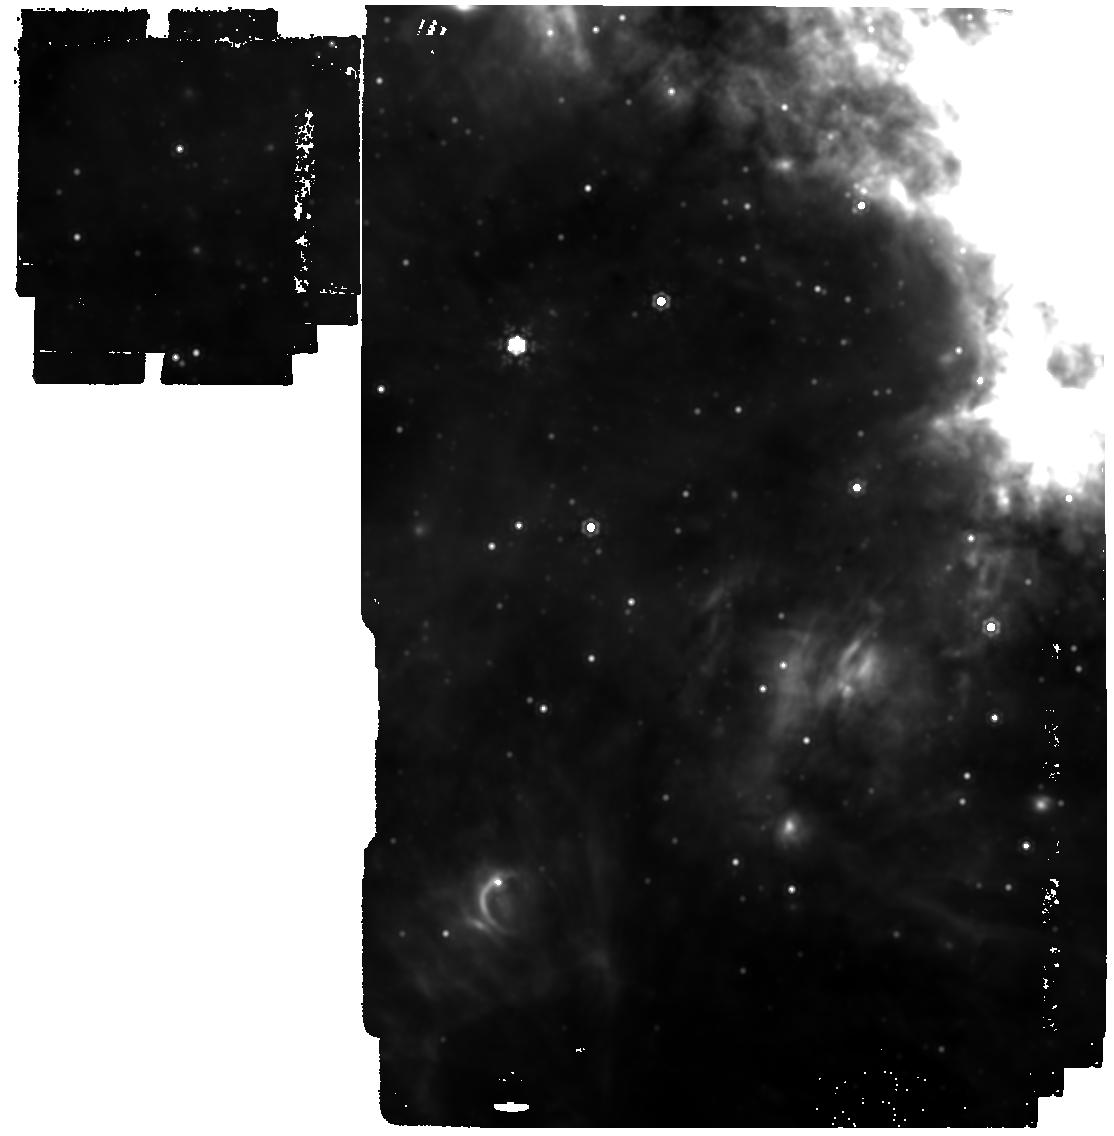
Target: GAL-CENTER. Instrument: MIRI. Filter: F1500W. Exposure: 11 min. Observation ID: jw03571-o001_t001_miri_f1500w

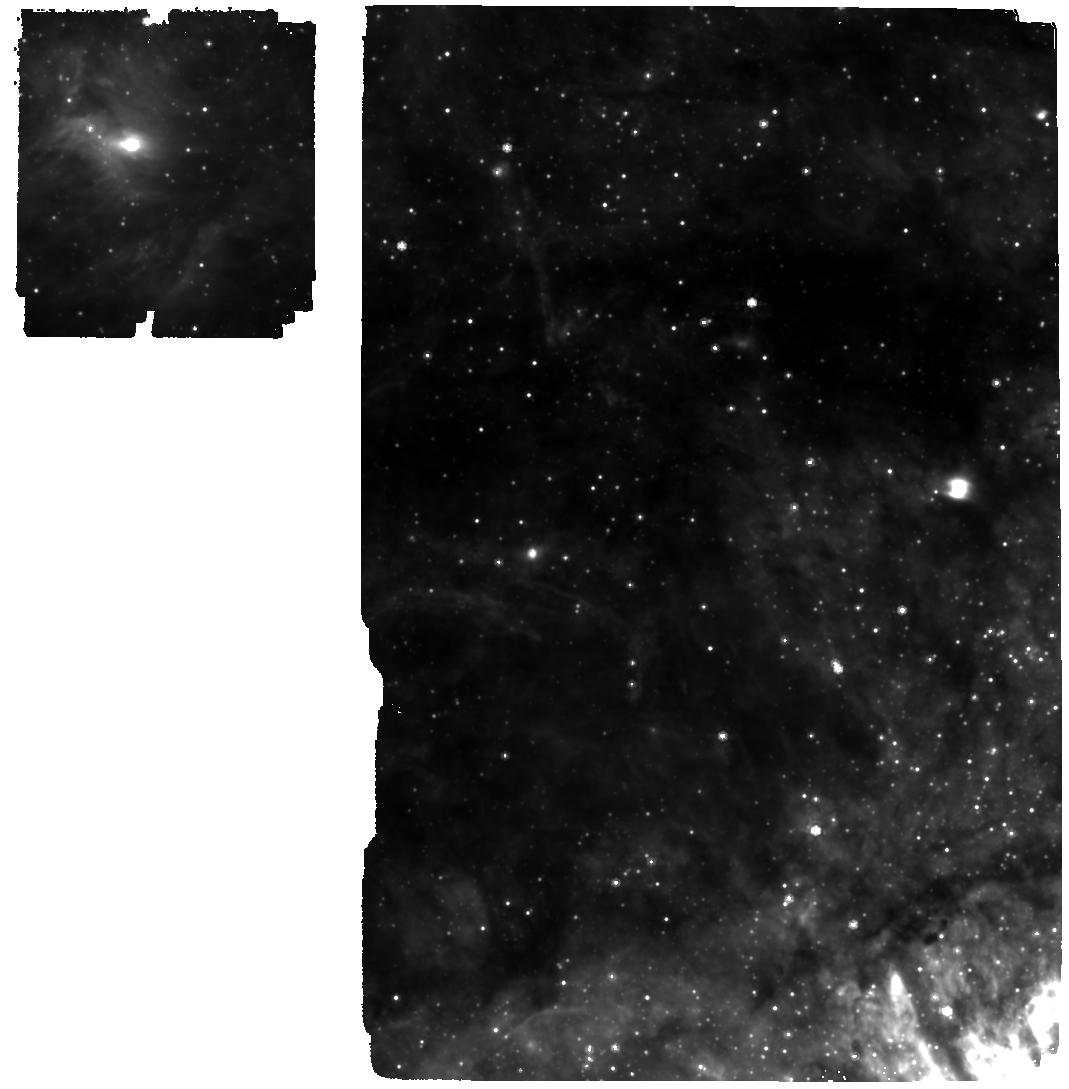
Target: GAL-CENTER-Tile-4. Instrument: MIRI. Filter: F770W. Exposure: 15 min. Observation ID: jw03571-o005_t005_miri_f770w

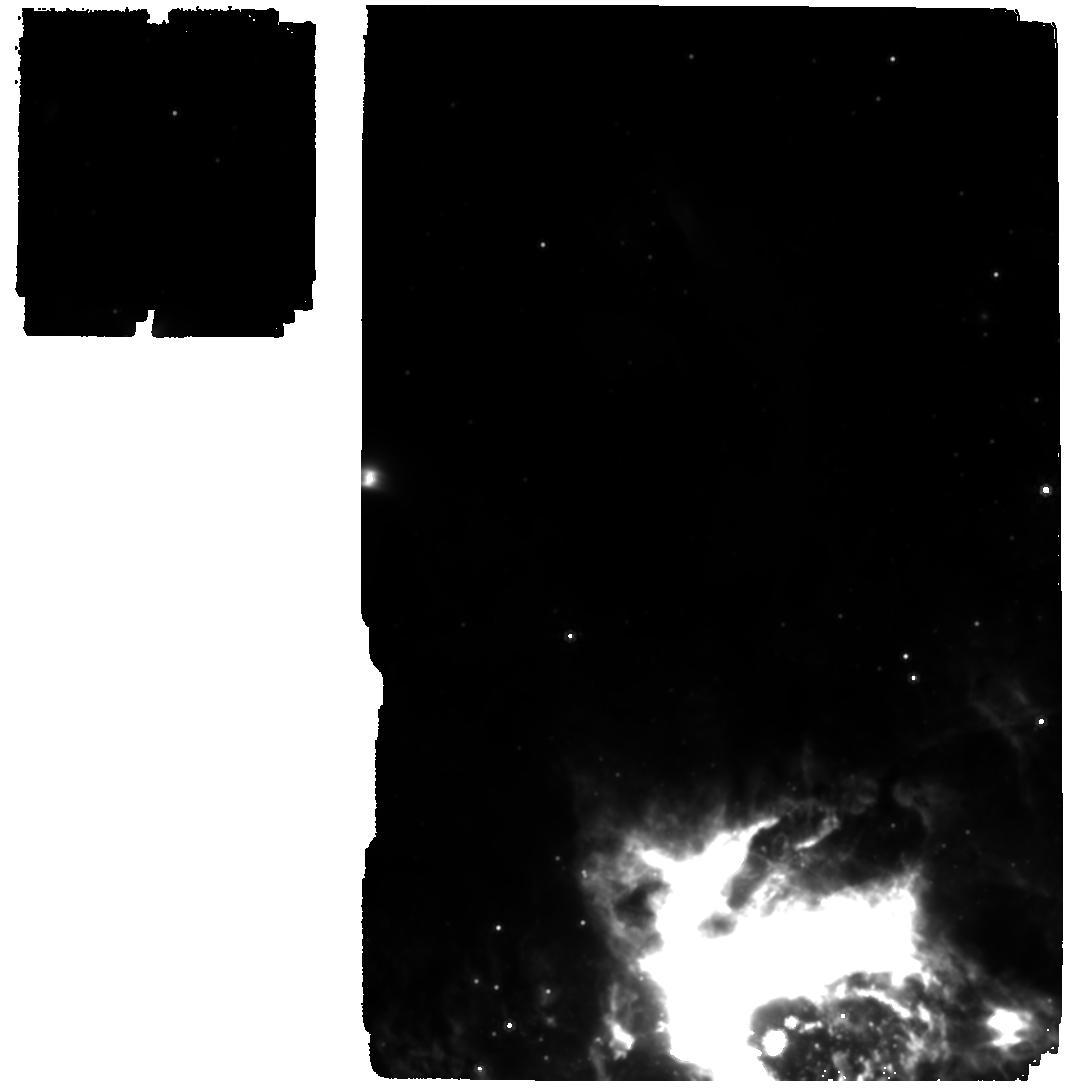
Target: GAL-CENTER-Tile-3. Instrument: MIRI. Filter: F1000W. Exposure: 15 min. Observation ID: jw03571-o004_t004_miri_f1000w

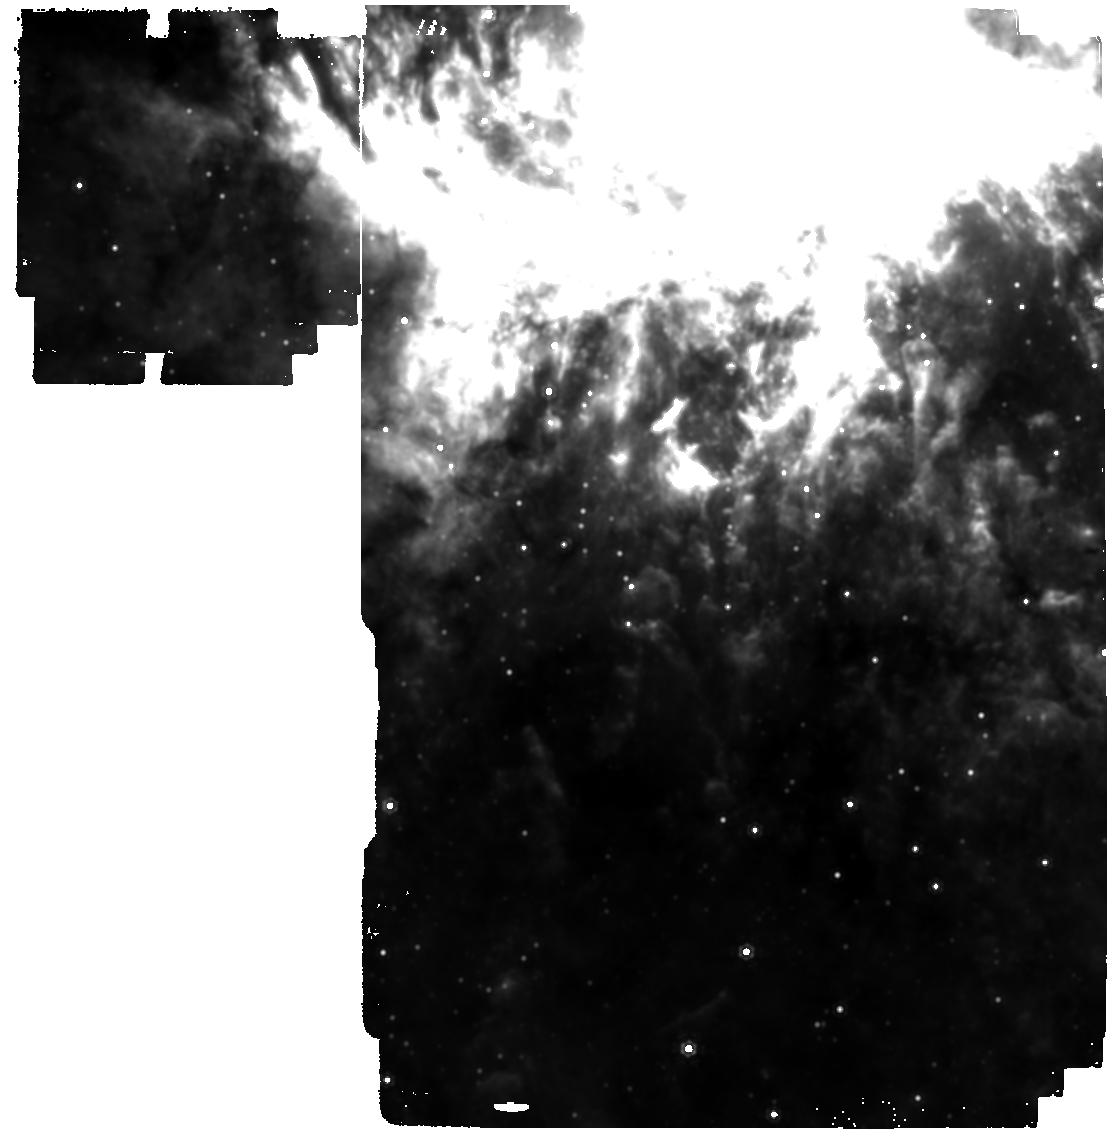
Target: GAL-CENTER-Tile-2. Instrument: MIRI. Filter: F1280W. Exposure: 11 min. Observation ID: jw03571-o003_t003_miri_f1280w

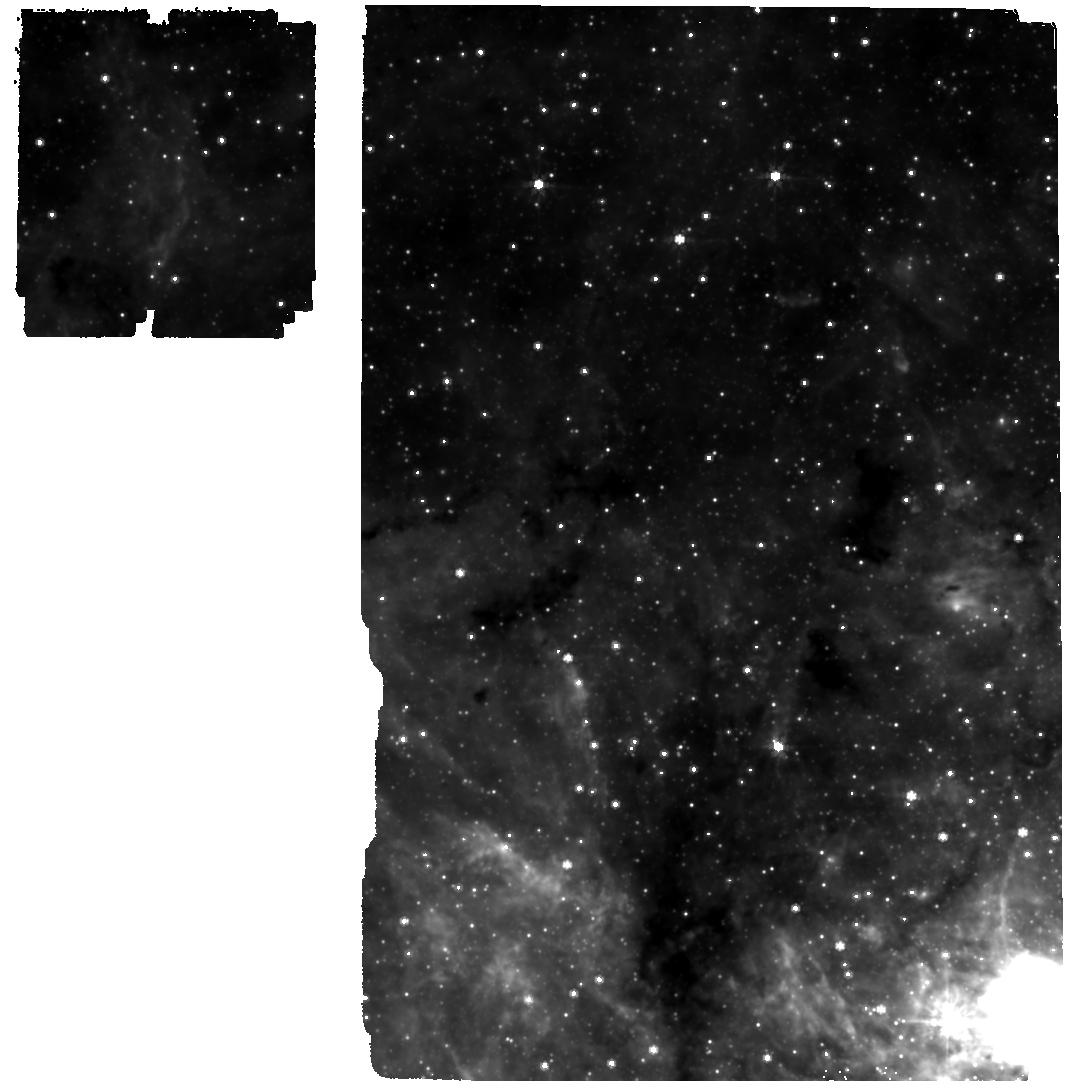
Target: GAL-CENTER-Tile-6. Instrument: MIRI. Filter: F770W. Exposure: 15 min. Observation ID: jw03571-o016_t006_miri_f770w

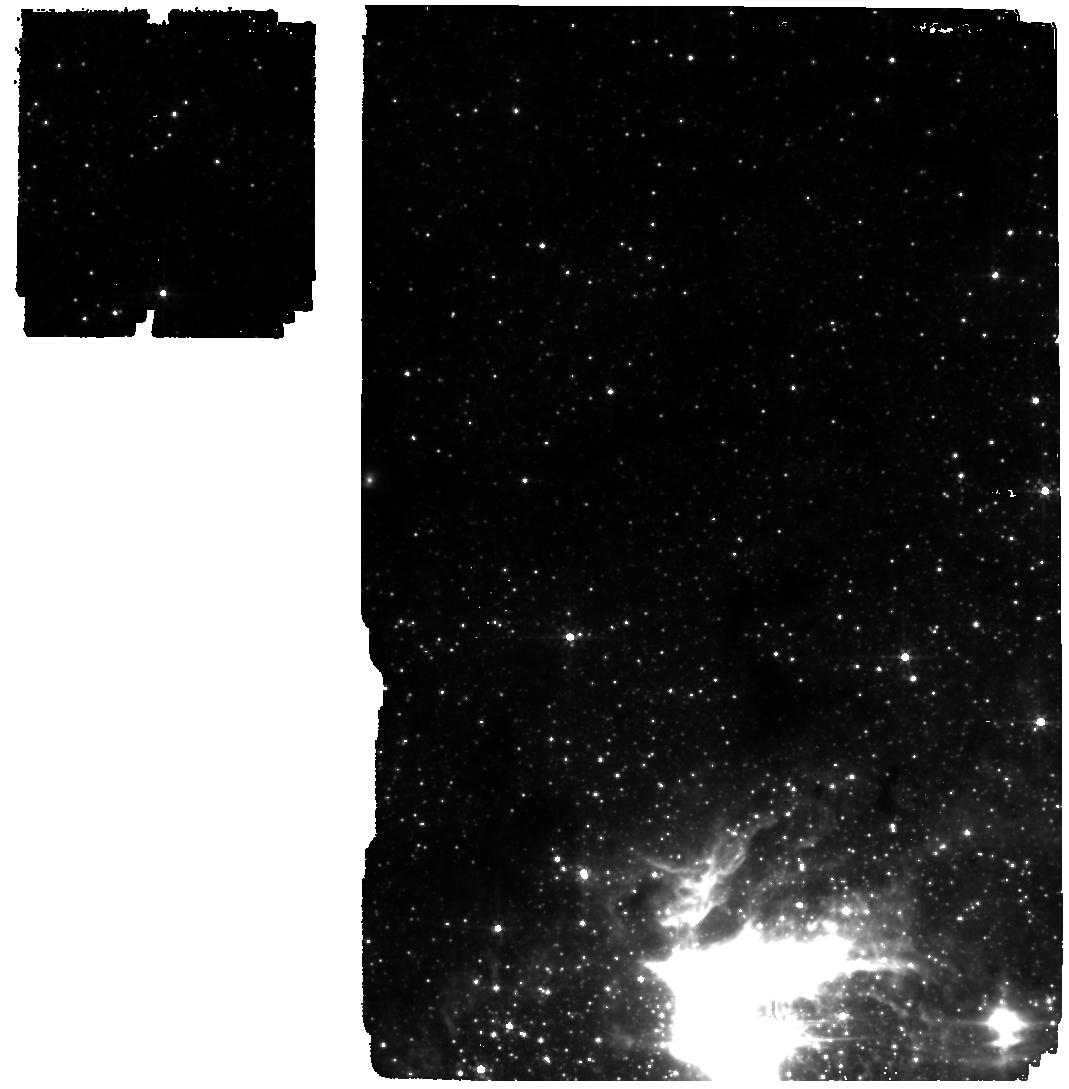
Target: GAL-CENTER-Tile-3. Instrument: MIRI. Filter: F560W. Exposure: 15 min. Observation ID: jw03571-o004_t004_miri_f560w

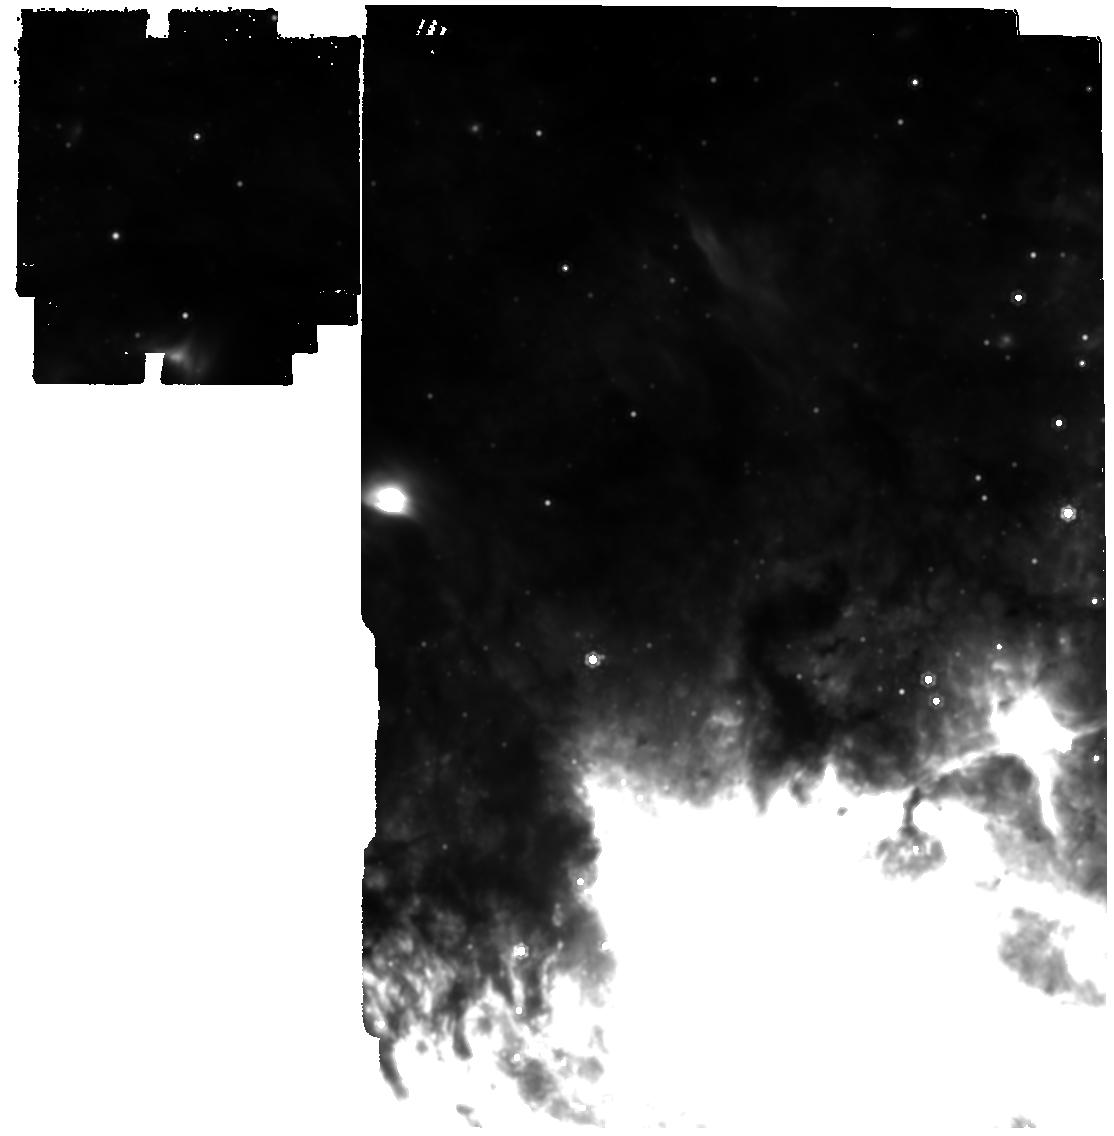
Target: GAL-CENTER-Tile-3. Instrument: MIRI. Filter: F1280W. Exposure: 11 min. Observation ID: jw03571-o004_t004_miri_f1280w

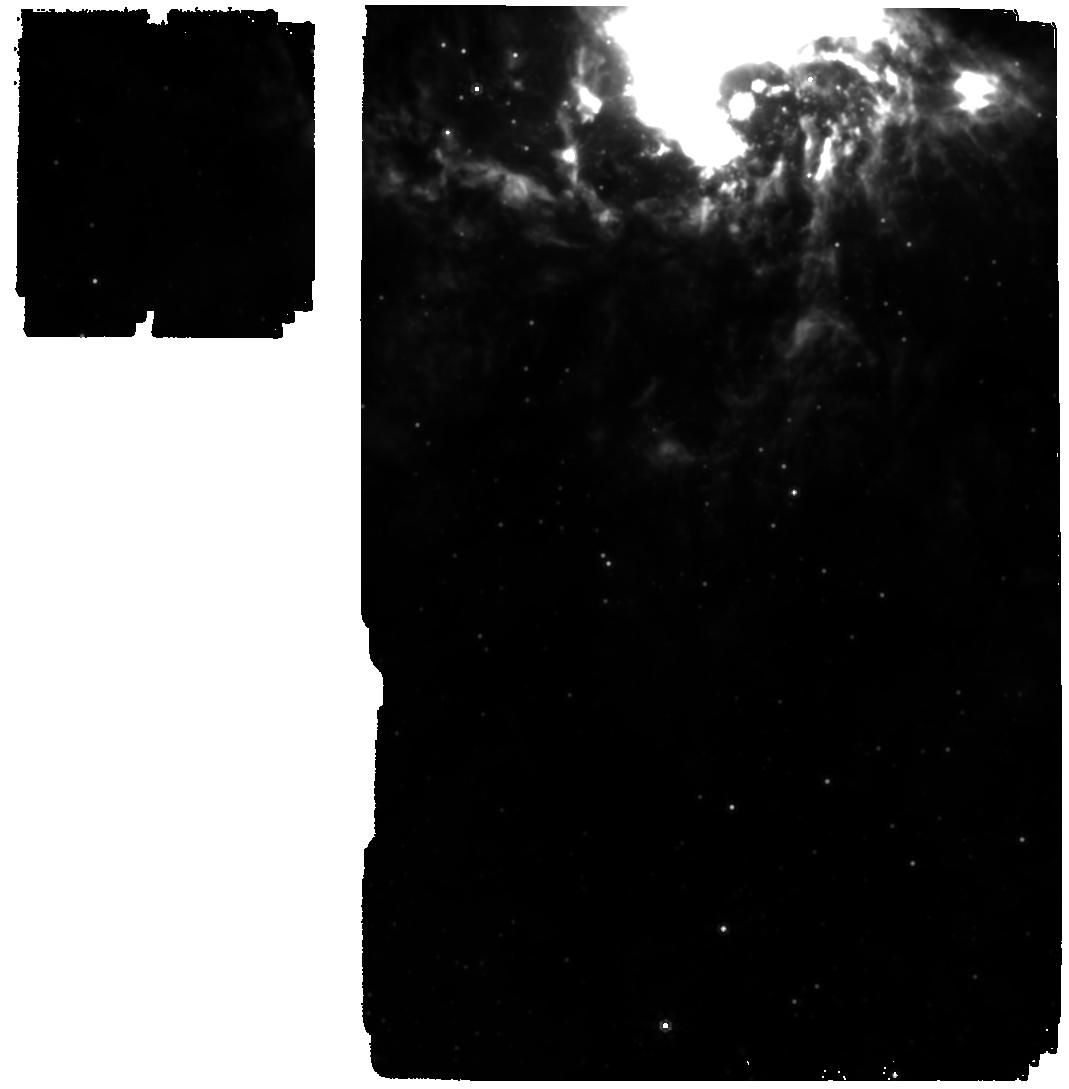
Target: GAL-CENTER-Tile-2. Instrument: MIRI. Filter: F1000W. Exposure: 15 min. Observation ID: jw03571-o003_t003_miri_f1000w

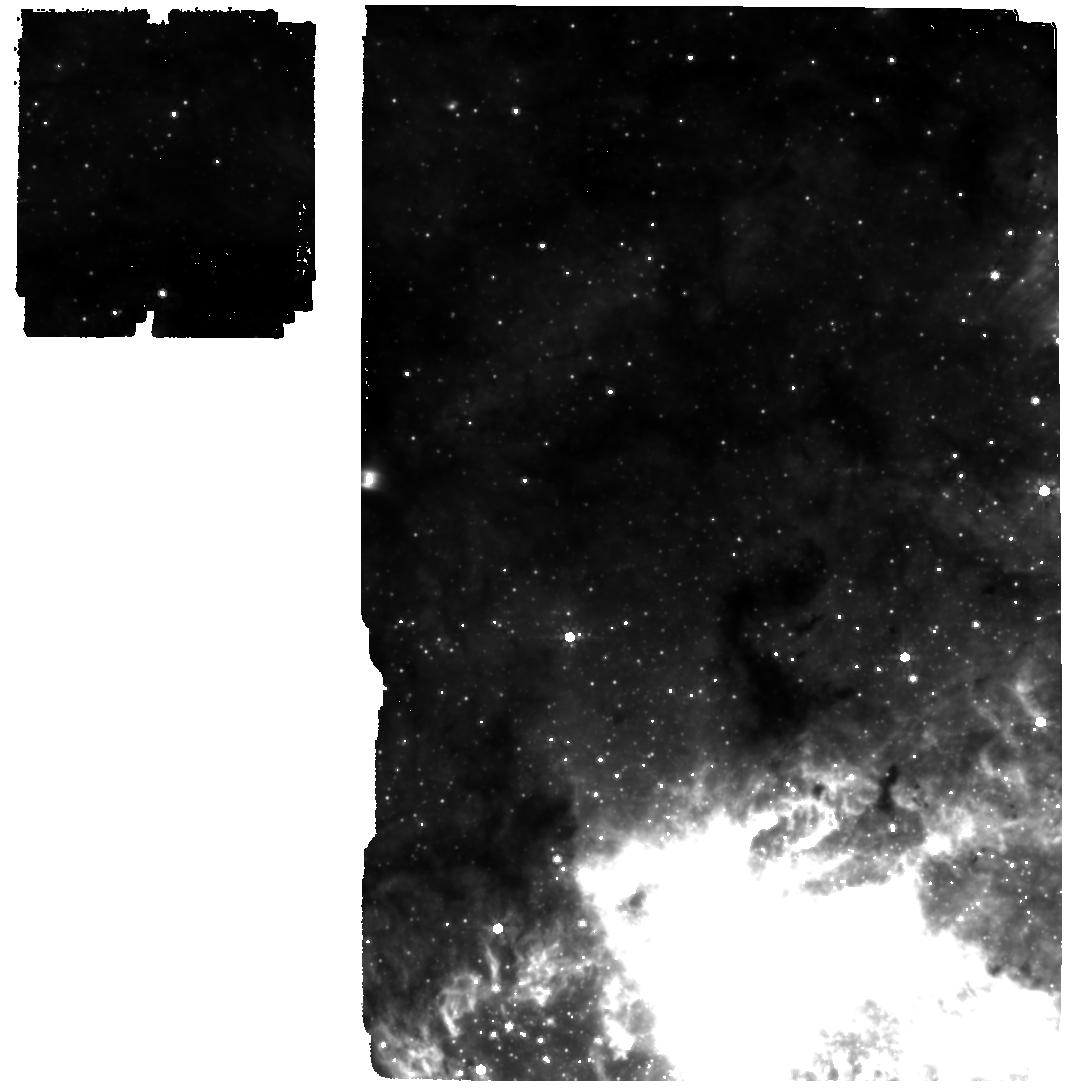
Target: GAL-CENTER-Tile-3. Instrument: MIRI. Filter: F770W. Exposure: 15 min. Observation ID: jw03571-o004_t004_miri_f770w

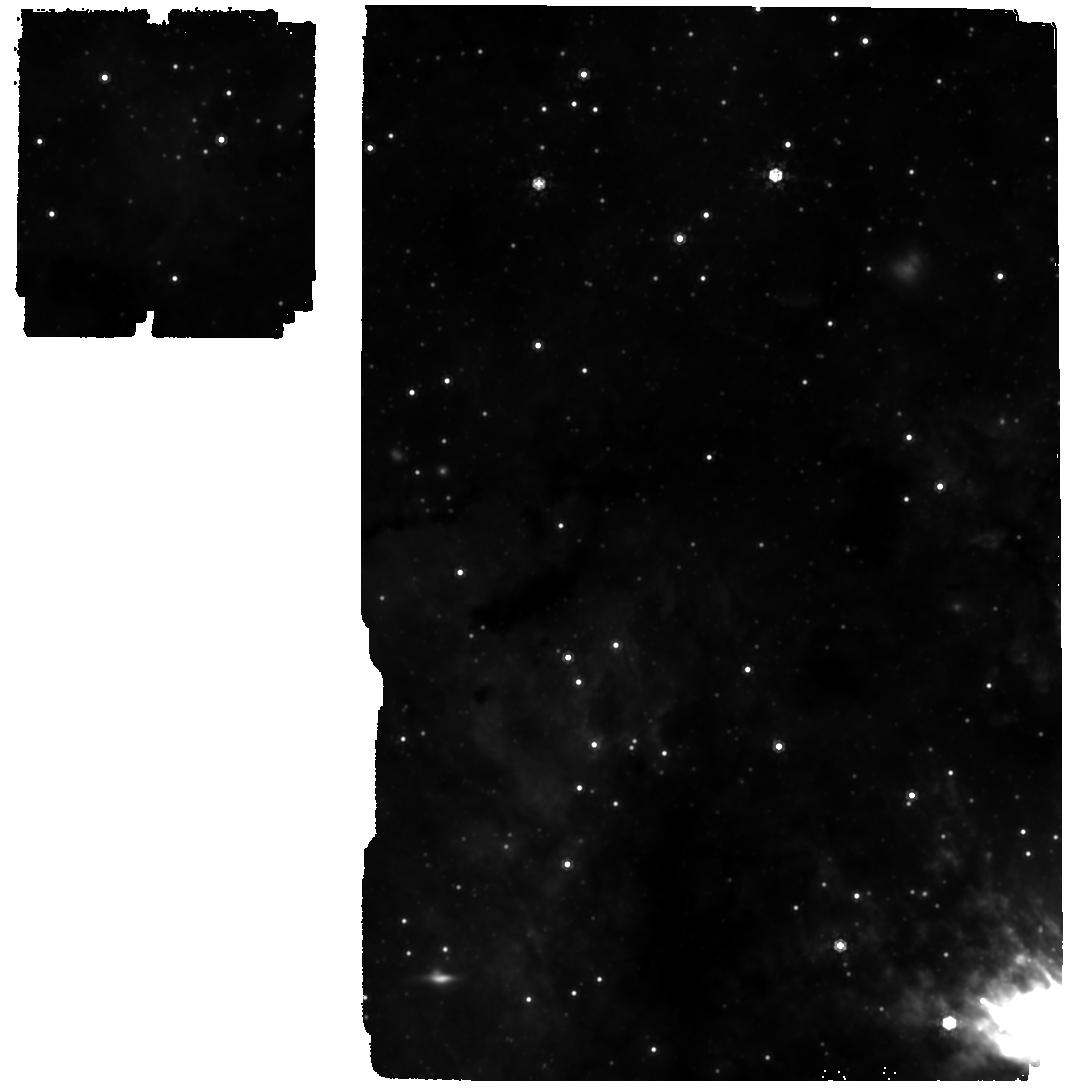
Target: GAL-CENTER-Tile-6. Instrument: MIRI. Filter: F1000W. Exposure: 15 min. Observation ID: jw03571-o016_t006_miri_f1000w

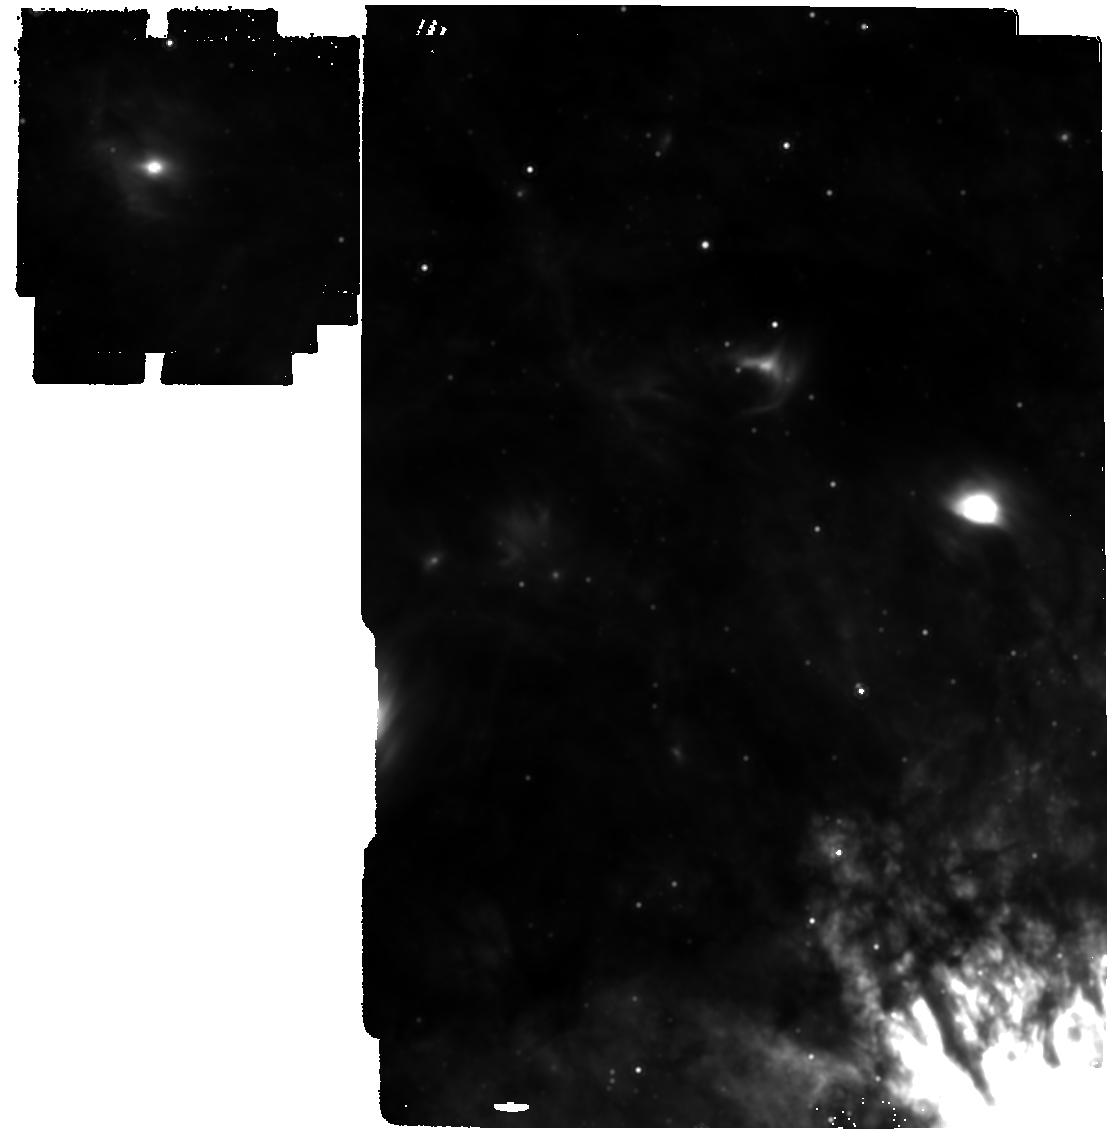
Target: GAL-CENTER-Tile-4. Instrument: MIRI. Filter: F1280W. Exposure: 11 min. Observation ID: jw03571-o005_t005_miri_f1280w

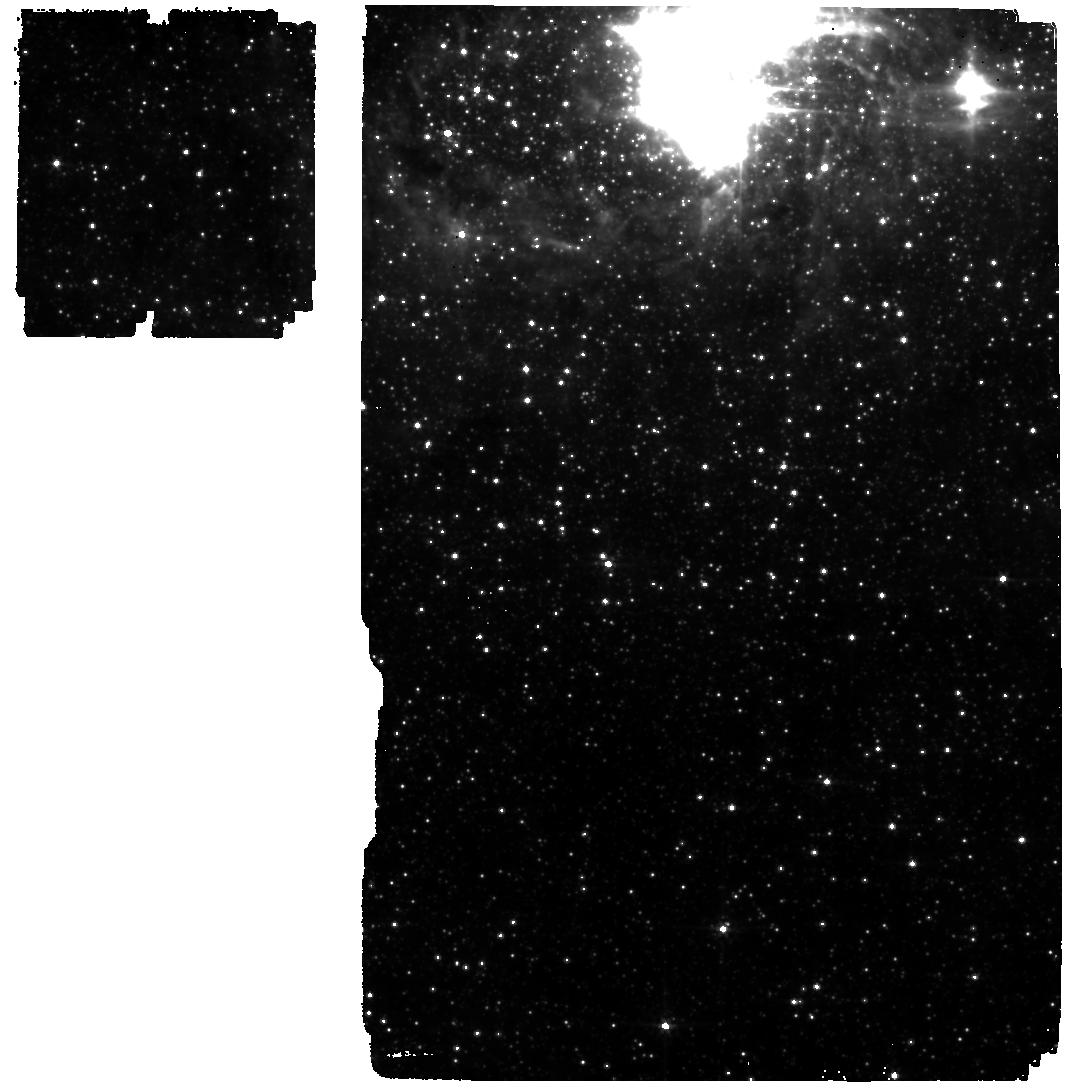
Target: GAL-CENTER-Tile-2. Instrument: MIRI. Filter: F560W. Exposure: 15 min. Observation ID: jw03571-o003_t003_miri_f560w

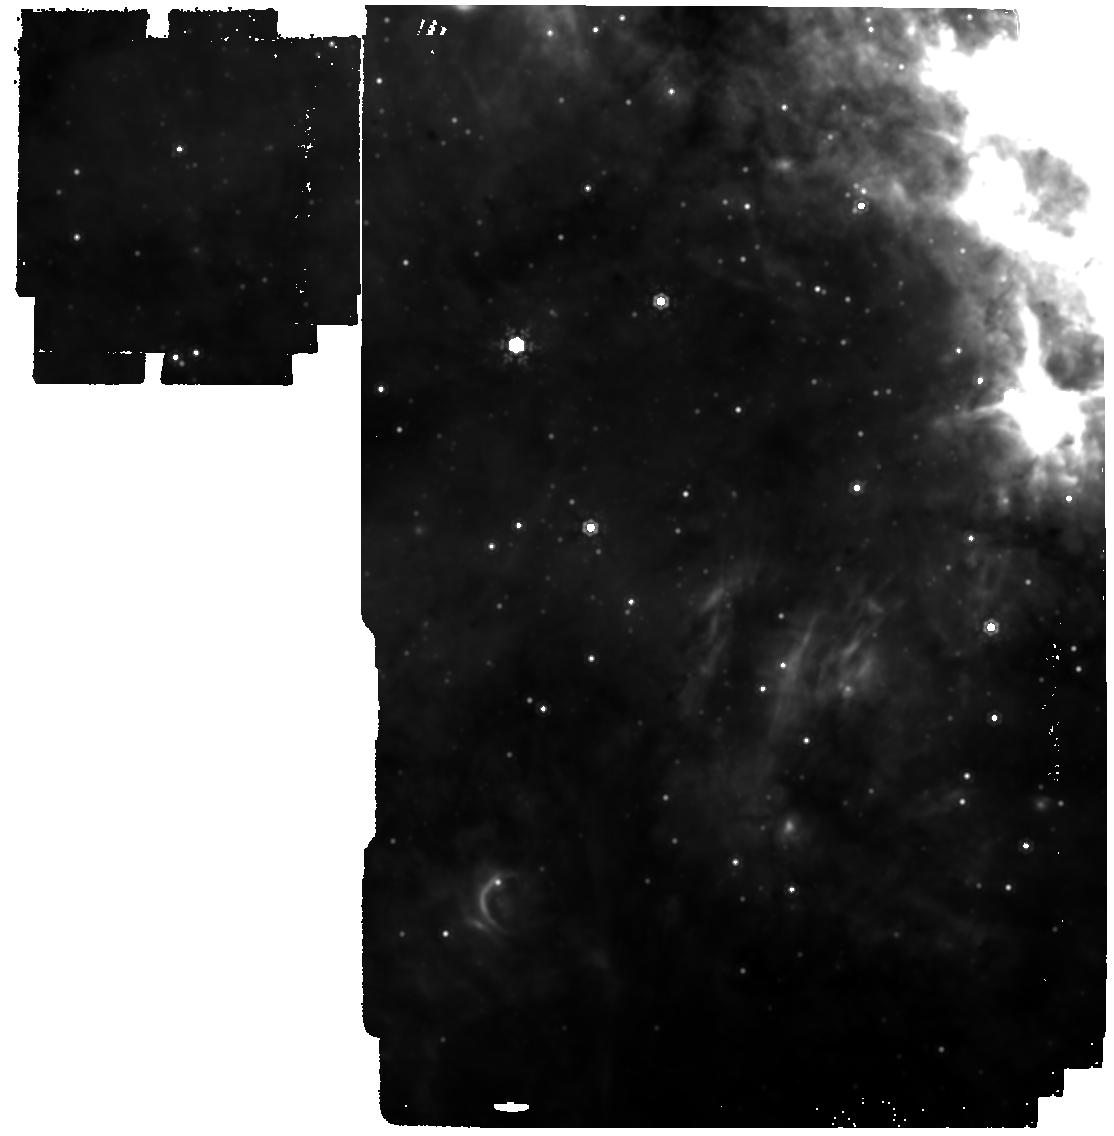
Target: GAL-CENTER. Instrument: MIRI. Filter: F1280W. Exposure: 11 min. Observation ID: jw03571-o001_t001_miri_f1280w

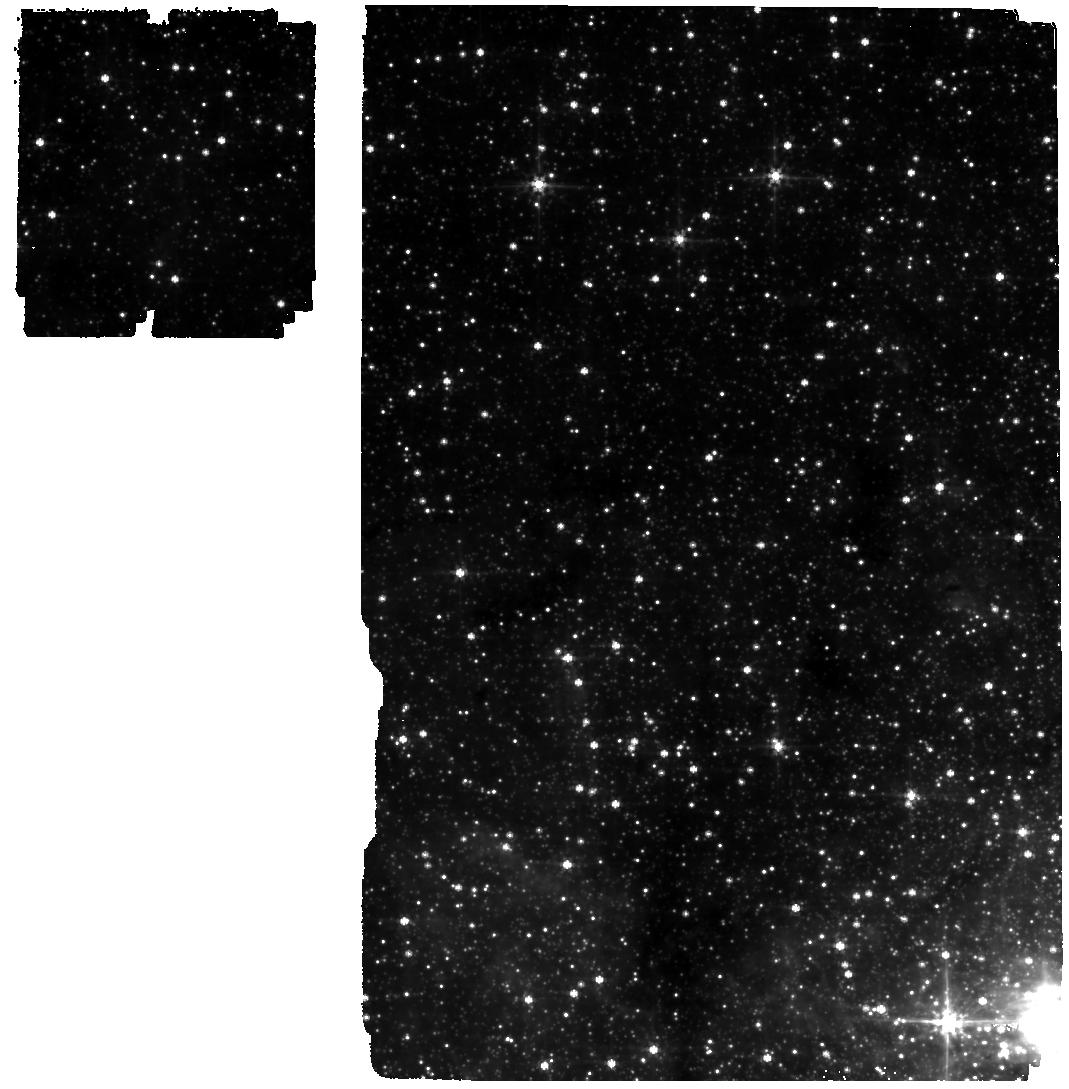
Target: GAL-CENTER-Tile-6. Instrument: MIRI. Filter: F560W. Exposure: 15 min. Observation ID: jw03571-o016_t006_miri_f560w

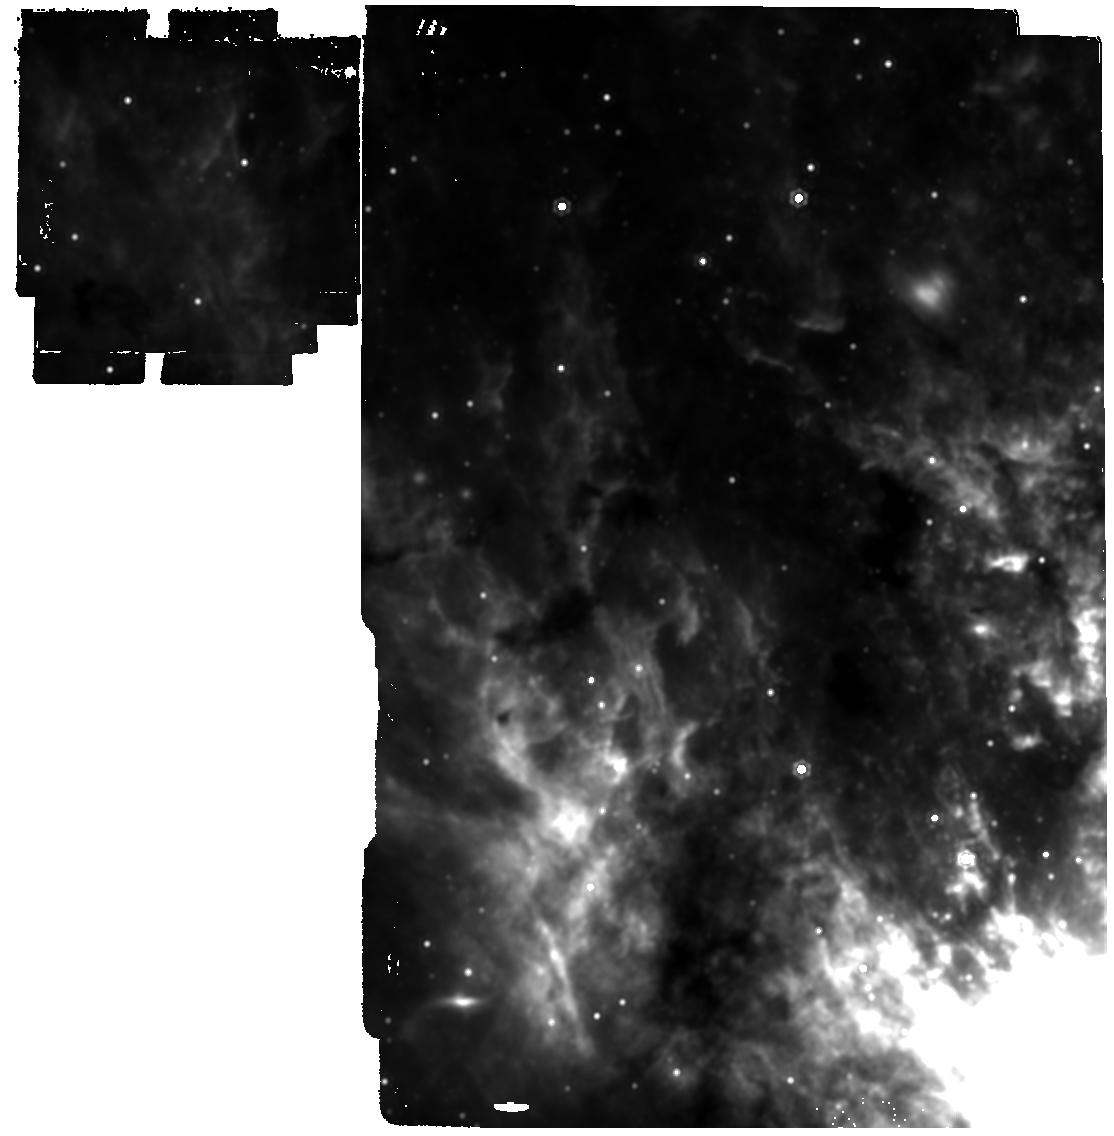
Target: GAL-CENTER-Tile-6. Instrument: MIRI. Filter: F1500W. Exposure: 11 min. Observation ID: jw03571-o016_t006_miri_f1500w

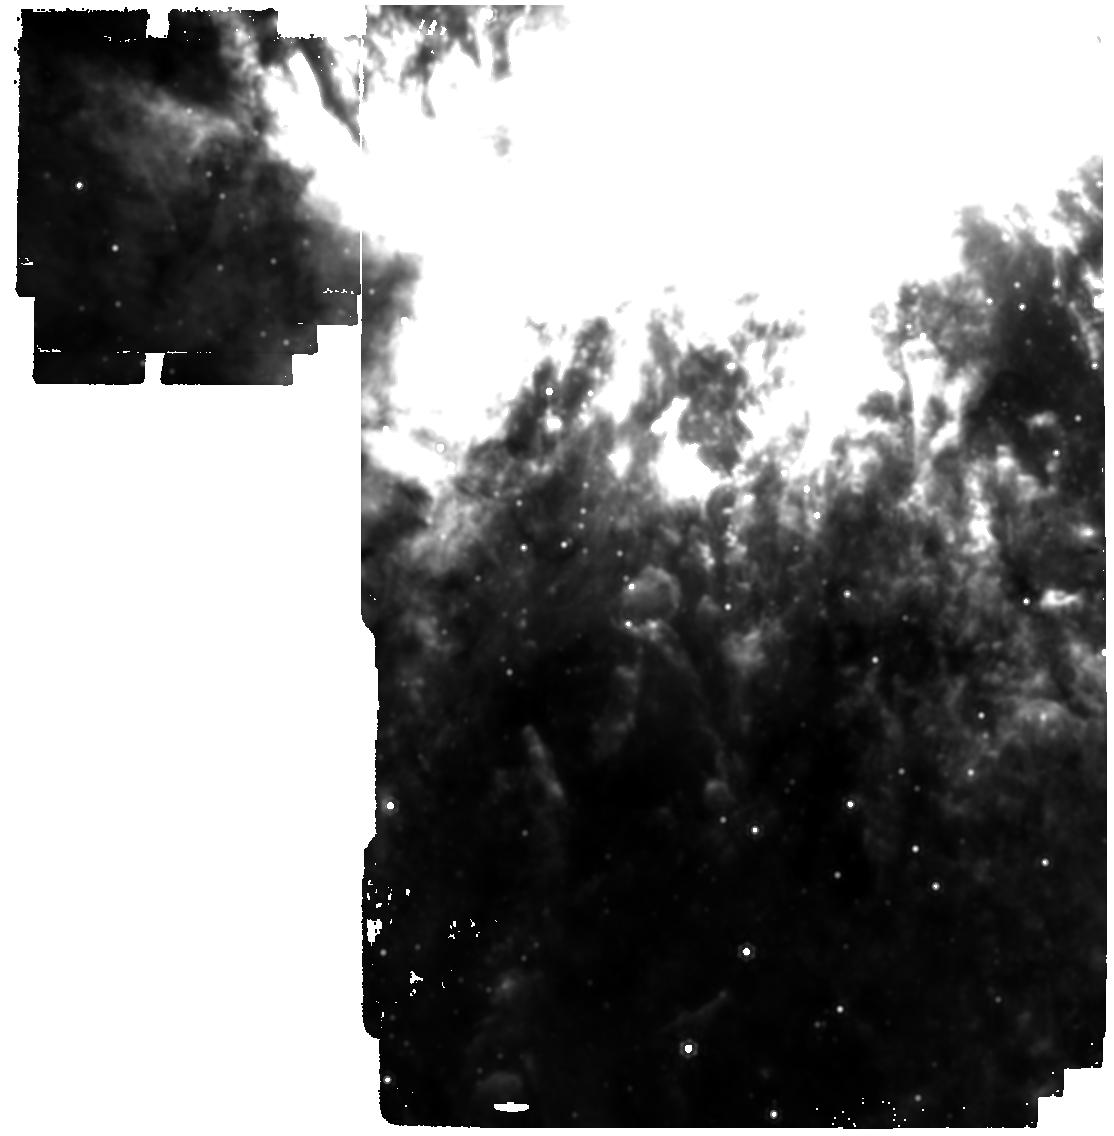
Target: GAL-CENTER-Tile-2. Instrument: MIRI. Filter: F1500W. Exposure: 11 min. Observation ID: jw03571-o003_t003_miri_f1500w

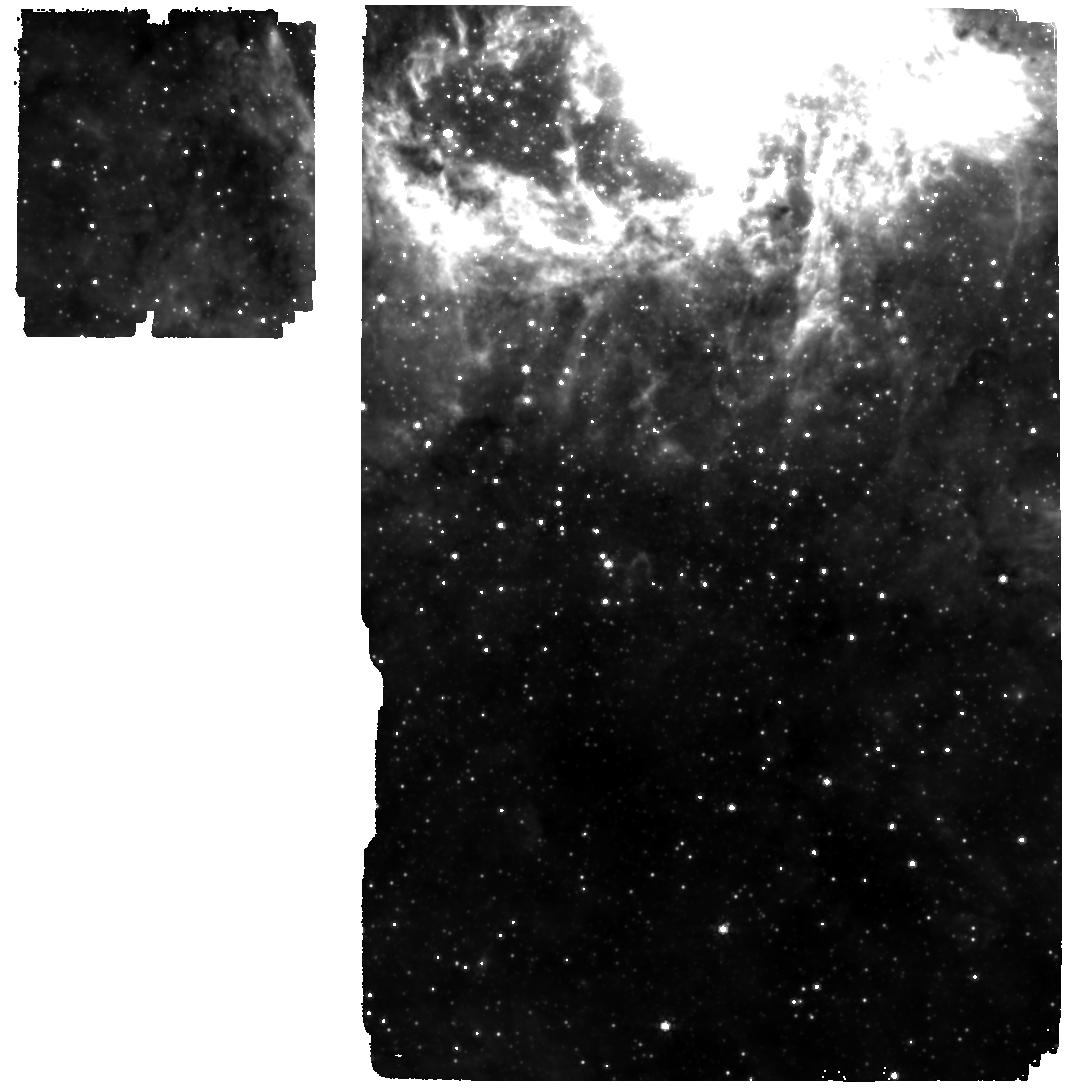
Target: GAL-CENTER-Tile-2. Instrument: MIRI. Filter: F770W. Exposure: 15 min. Observation ID: jw03571-o003_t003_miri_f770w

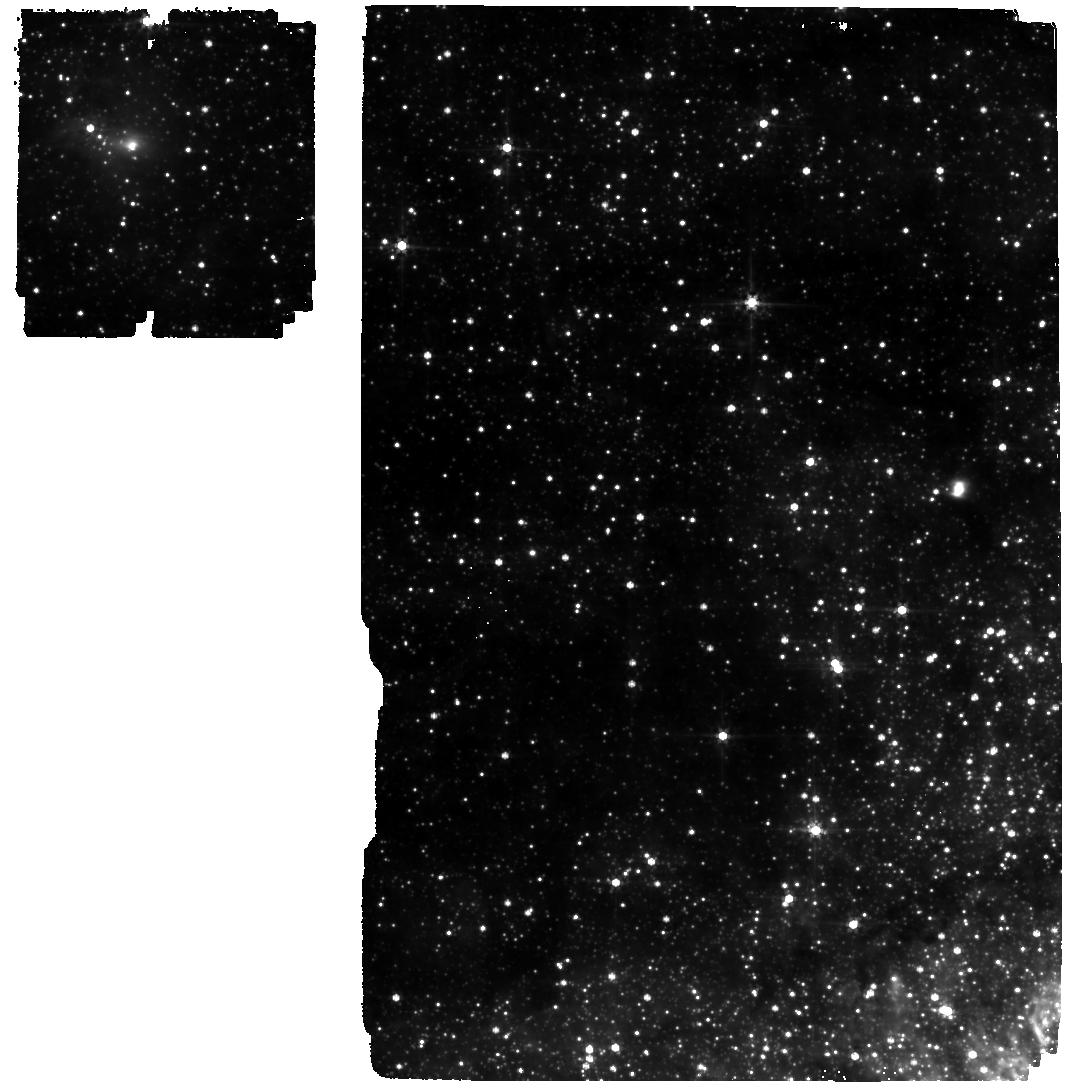
Target: GAL-CENTER-Tile-4. Instrument: MIRI. Filter: F560W. Exposure: 15 min. Observation ID: jw03571-o005_t005_miri_f560w

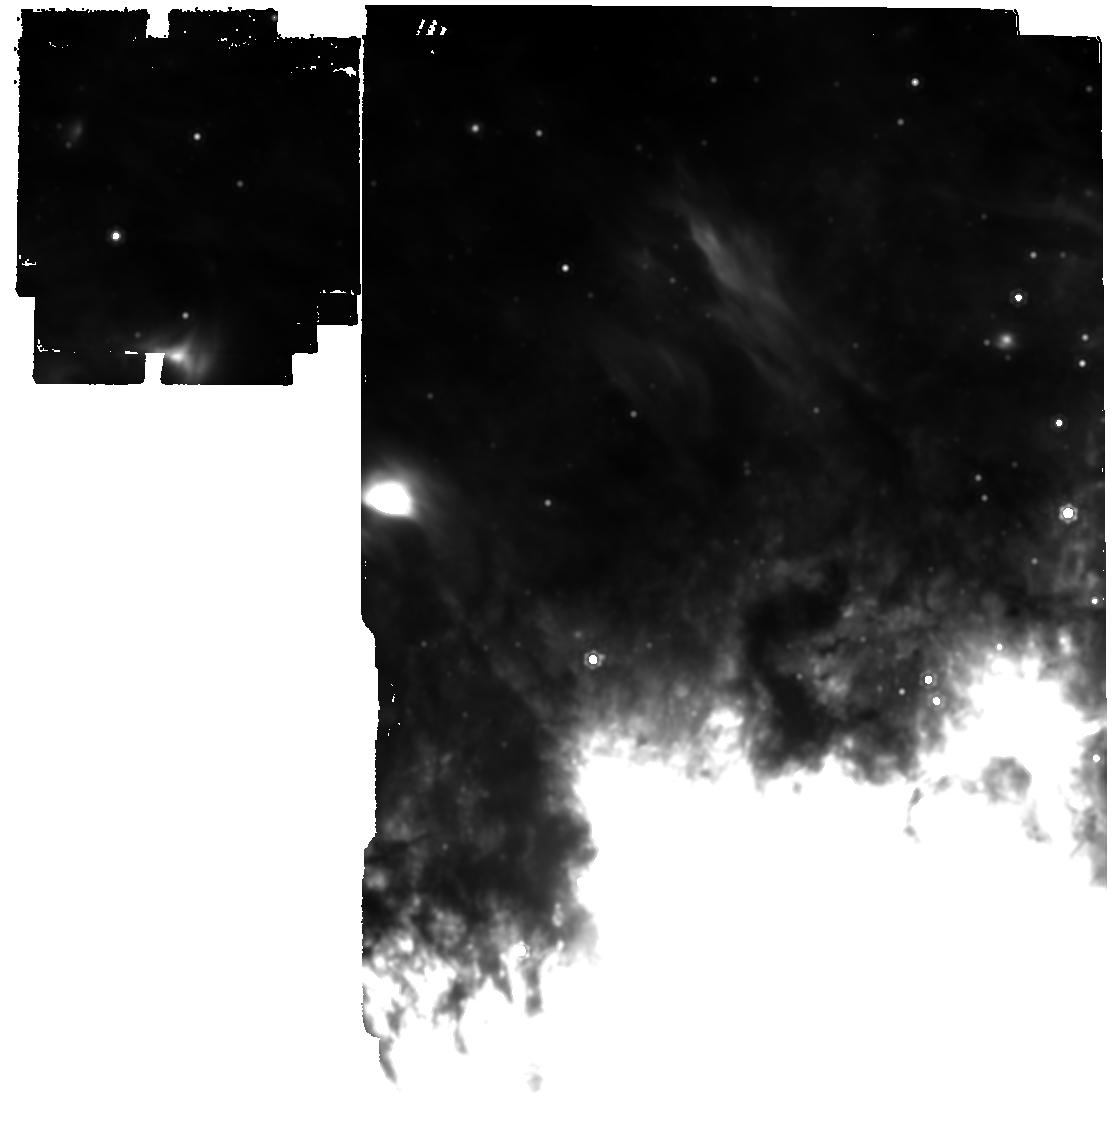
Target: GAL-CENTER-Tile-3. Instrument: MIRI. Filter: F1500W. Exposure: 11 min. Observation ID: jw03571-o004_t004_miri_f1500w

MIRI observations of YSO candidates for Unambiguous Evidence of Star formation in the 10pc Molecular Ring Orbiting the Galactic Center Black Hole (PI: Yusef-Zadeh, Farhad)

There is mounting evidence for signatures of star formation, such as methanol and water masers and bipolar outflows, at the center of the Galaxy. While these signatures are widely accepted for star forming regions in the Galactic disk, the extreme environment, particularly irradiation by OB stars and the disturbed nature of the circumnuclear molecular ring (CNR), suggest that in principle the signatures could be produced by shocks and external irradiation. The CNR shows a population of very dense clumps that appear to be marginally gravitationally unstable. What is needed is an unambiguous tracer, ideally the direct detection of Young Stellar Objects (YSOs). This demands the unique capabilities of JWST. The increased sensitivity, resolution, and wavelength coverage of JWST will untangle the process of star formation in the crowded and complex region of the nucleus of our Galaxy. The observational program proposed here will search for IR-excess sources from bipolar molecular outflows and uncover IR-excess sources in the molecular ring and search for YSOs in a site where numerous tracers of outflows are detected. This is the first time that there is sufficient sensitivity for a complete census of low- and high-mass ongoing star formation in the circumnuclear molecular ring, thus providing an accurate estimate of the star formation rate near the supermassive black hole. These observations will also be the seed for a more extensive mid-IR imaging survey of the entire Galactic Center region in later observing cycles, which will have tremendous potential for a wide variety of archival research programs in this remarkable and unique region of the Galaxy.